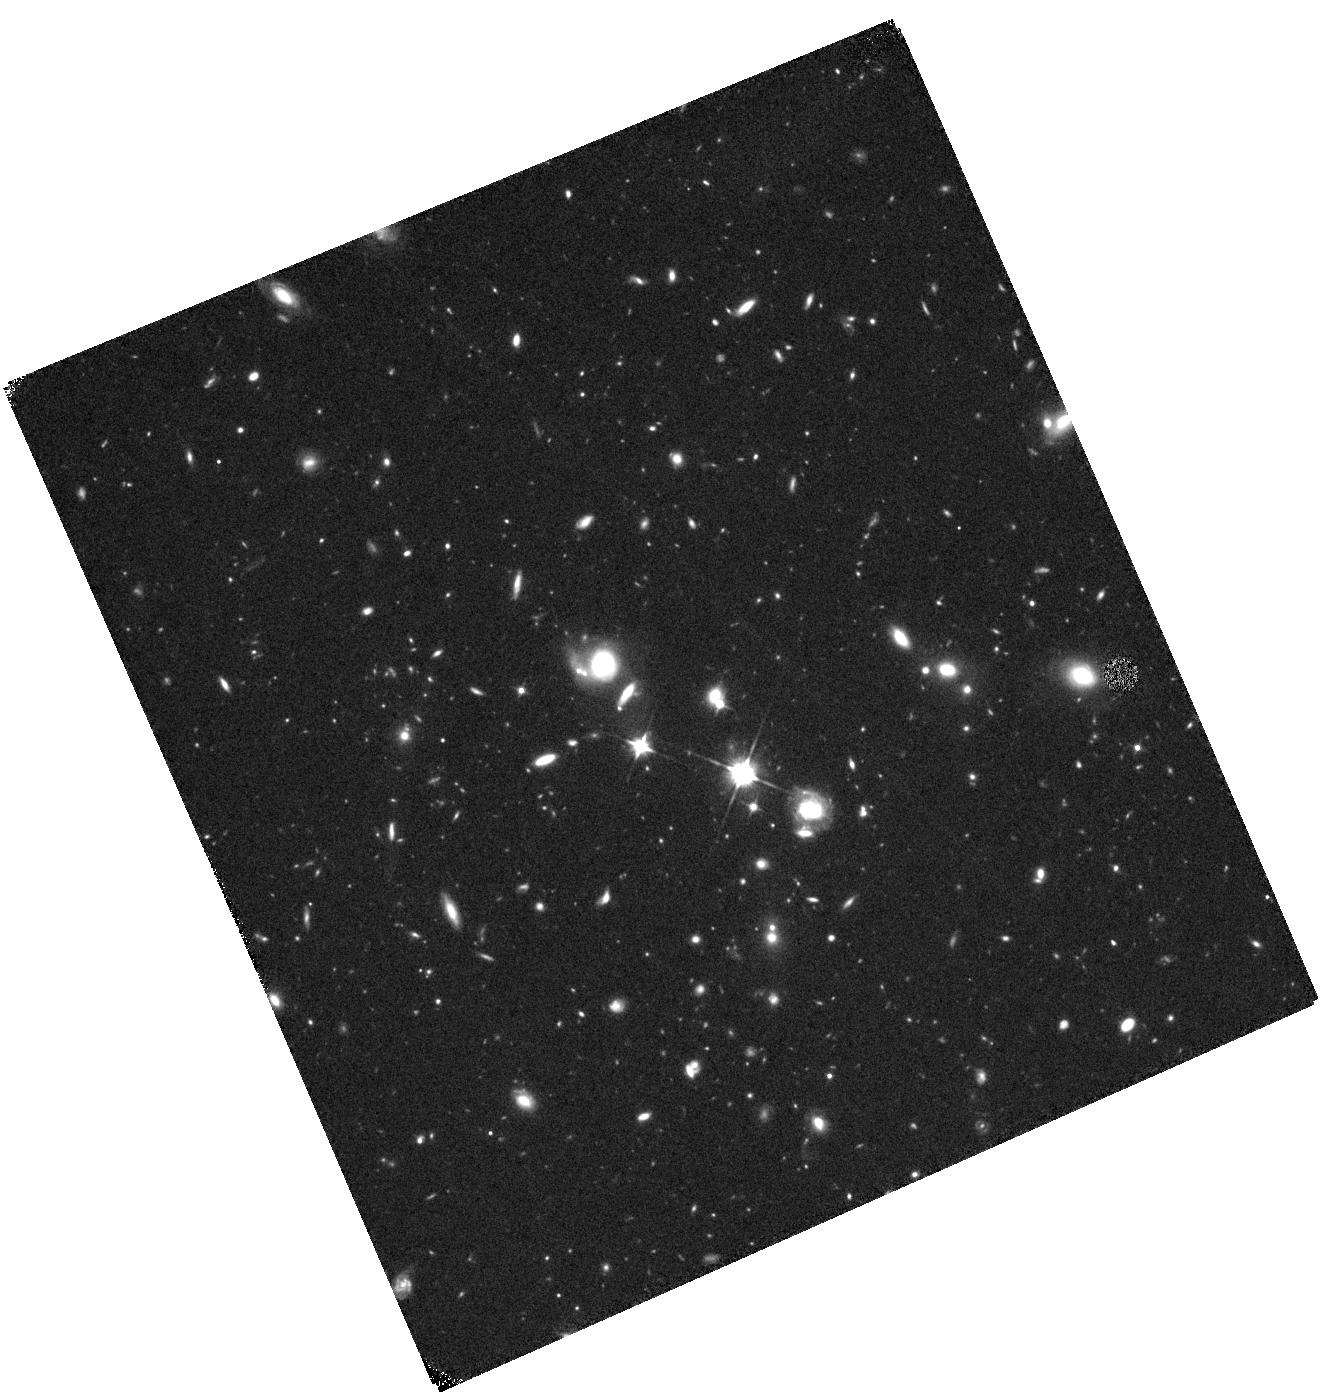
Target: SDSSJ0027+0129
Instrument: WFC3/IR
Filter: F110W
Exposure: 42 min
Observation ID: hst_15436_03_wfc3_ir_f110w_idro03

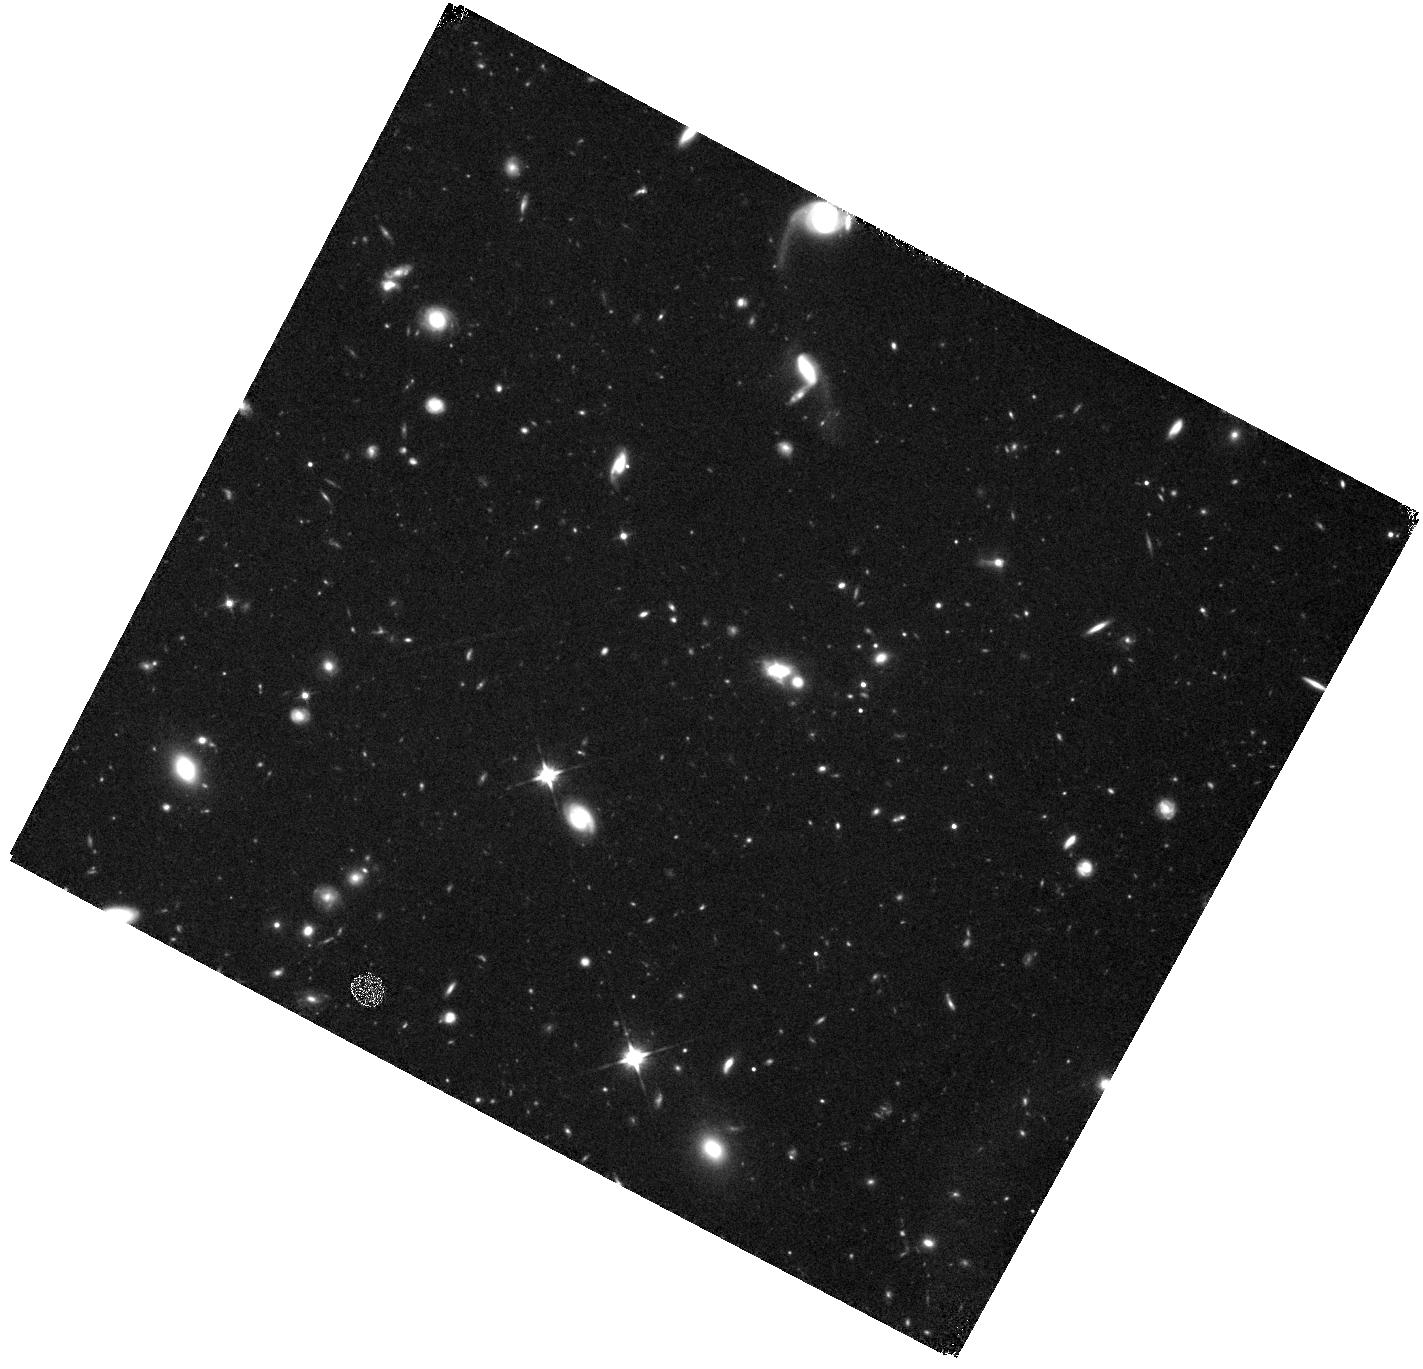
Target: SDSSJ0912+1523
Instrument: WFC3/IR
Filter: F110W
Exposure: 42 min
Observation ID: hst_15436_01_wfc3_ir_f110w_idro01

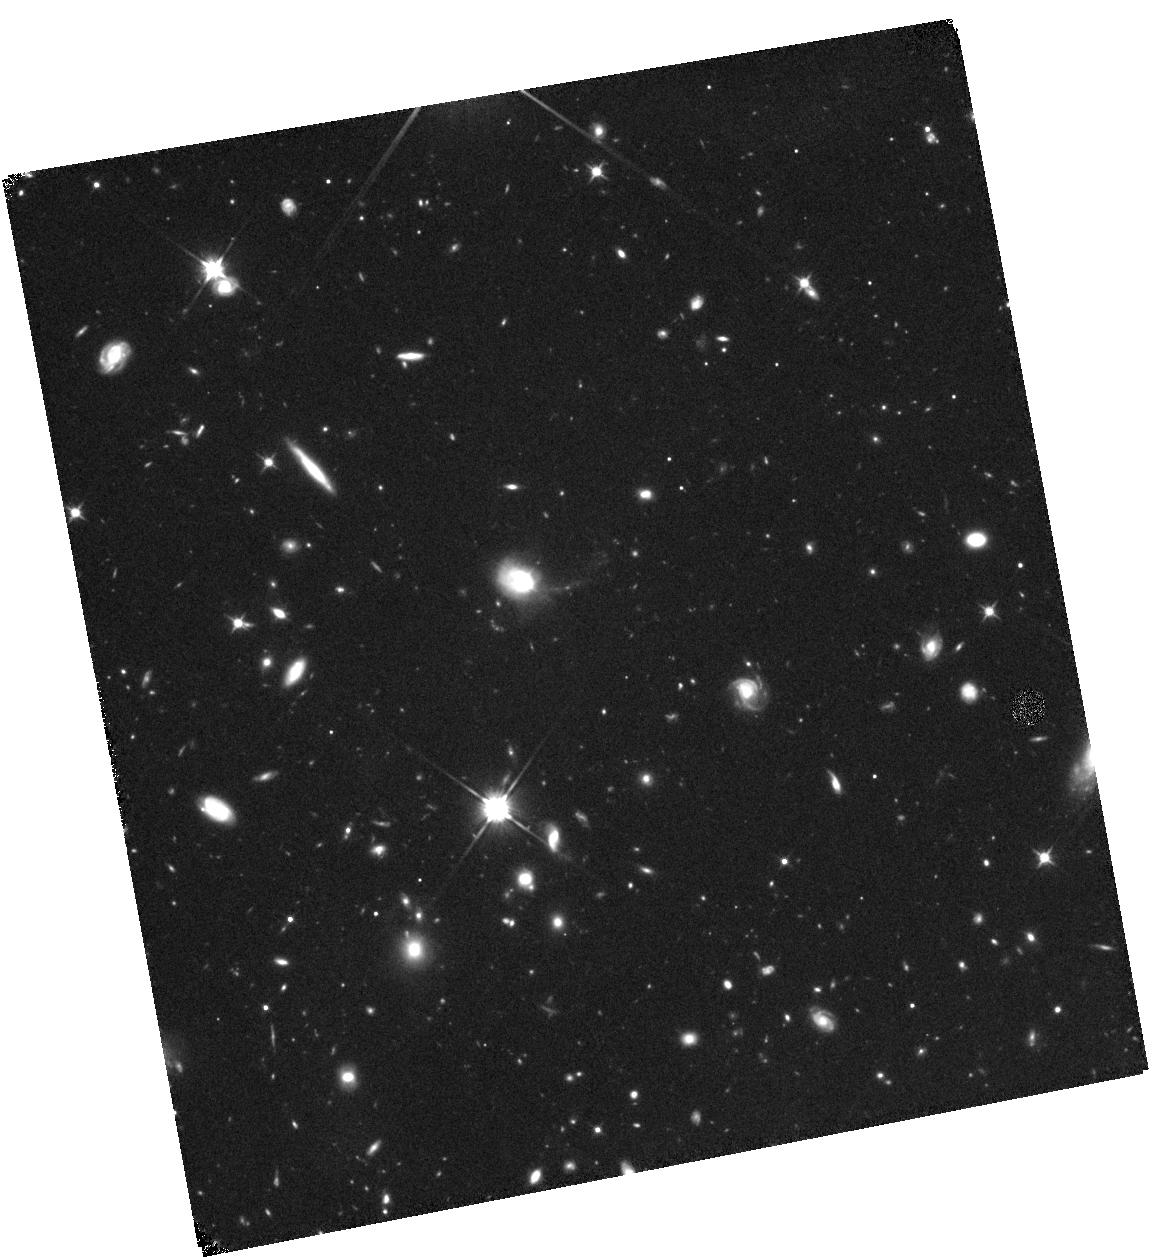
Target: SDSSJ2202-0033
Instrument: WFC3/IR
Filter: F110W
Exposure: 42 min
Observation ID: hst_15436_02_wfc3_ir_f110w_idro02

Understanding the Origin of Large Gas Reservoirs in Recently-Quenched Galaxies (PI: Suess, Katherine)

The physical mechanisms that quench star formation, turning disky star-forming galaxies into quiescent elliptical galaxies, remain hotly debated. Post-starburst galaxies present a fascinating laboratory in which to study how star formation is suppressed, especially at z>~0.5 when these galaxies can be identified immediately after their primary star-forming epoch. We recently detected large molecular gas reservoirs in massive post-starburst galaxies at z~0.7 with ALMA-- much more gas than expected given their SFR. However, to fully interpret these remarkable ALMA results we must understand the roles of highly obscured star formation and merging in these galaxies. Here, we propose to use the VLA to obtain 1.4GHz-based SFRs for our three ALMA targets; these data are essential to determine whether these objects are truly as quiescent as they appear. Non-detections would prove that these objects are among the least efficient known star-formers. We also have hints that mergers may be important in quenching these galaxies, but existing imaging does not resolve the galaxies: we therefore propose to use complementary HST imaging to study the morphology of these galaxies and search for merger signatures. Obtaining both VLA and HST data will also allow us to place these galaxies on the classical Kennicutt-Schmidt relation.